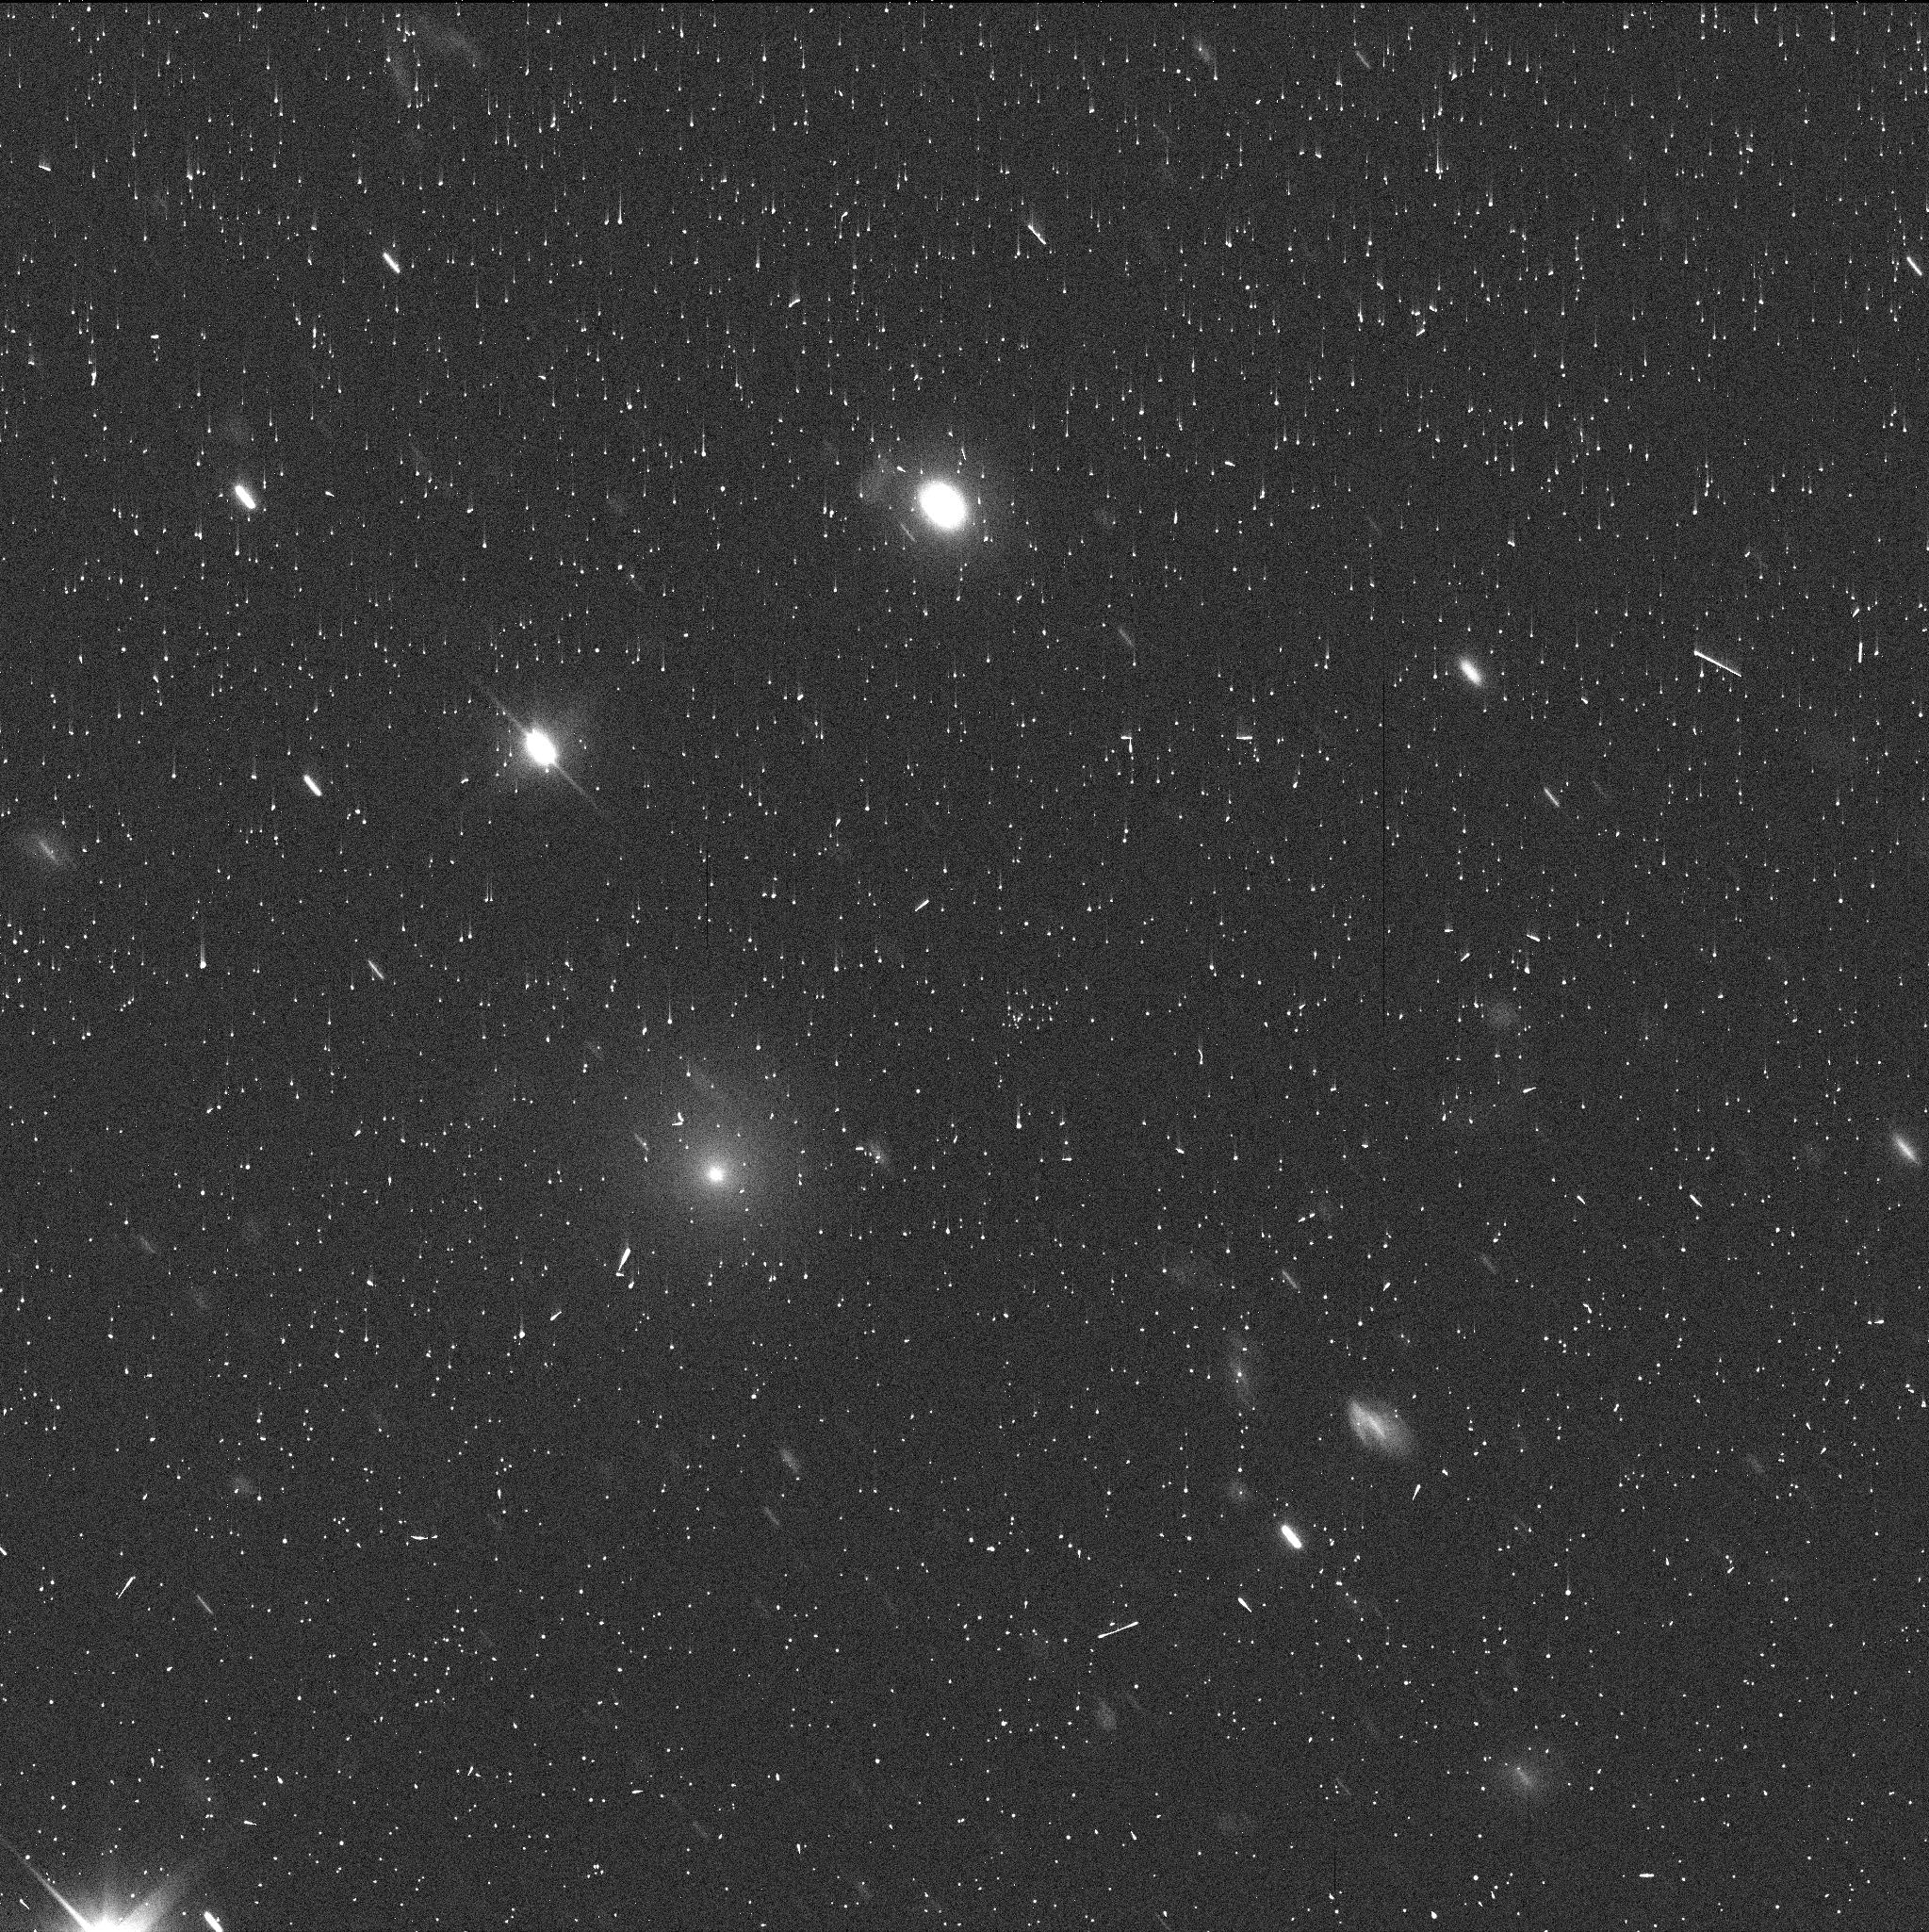
Target: C2017K2
Instrument: WFC3/UVIS
Filter: F350LP
Exposure: 5 min
Observation ID: idqt01i2q

Characterization of Distant Comet C/2017 K2 - One-orbit DD (PI: Jewitt, David)

C/2017 K2 is a newly-discovered, in-bound, long-period comet with perihelion at 1.8 AU, currently remarkably far away at 16 AU from the Sun (between the orbits of Saturn and Uranus). No active, pre-perihelion comet has ever been seen before at such large distances. The fact that it is active at such large distance on the inbound leg of the orbit is scientifically special because a) at 16 AU the comet is too cold (~70 K) for water ice (the normal driver of cometary activity) to sublimate b) temperatures are also too low for the leading alternate activity mechanism (the crystallization of amorphous ice) to occur and c) there is no possibility that heat from a previous perihelion is driving the activity. Either another volatile or another mechanism must be responsible. We obtained 1 DD orbit in late June to set the baseline characterization of this unique object and have written a paper about the results (Jewitt et al. 2017, ApJLett, in press). Based on the DD orbit we seek mid-cycle time to determine the effects of K2 crossing the crystallization zone and to characterize the dust from a perspective above the orbit plane. We seek to bridge the gap before Cycle 26. These observations will provide important context for subsequent studies with HST and JWST as K2 moves towards perihelion in 2022.